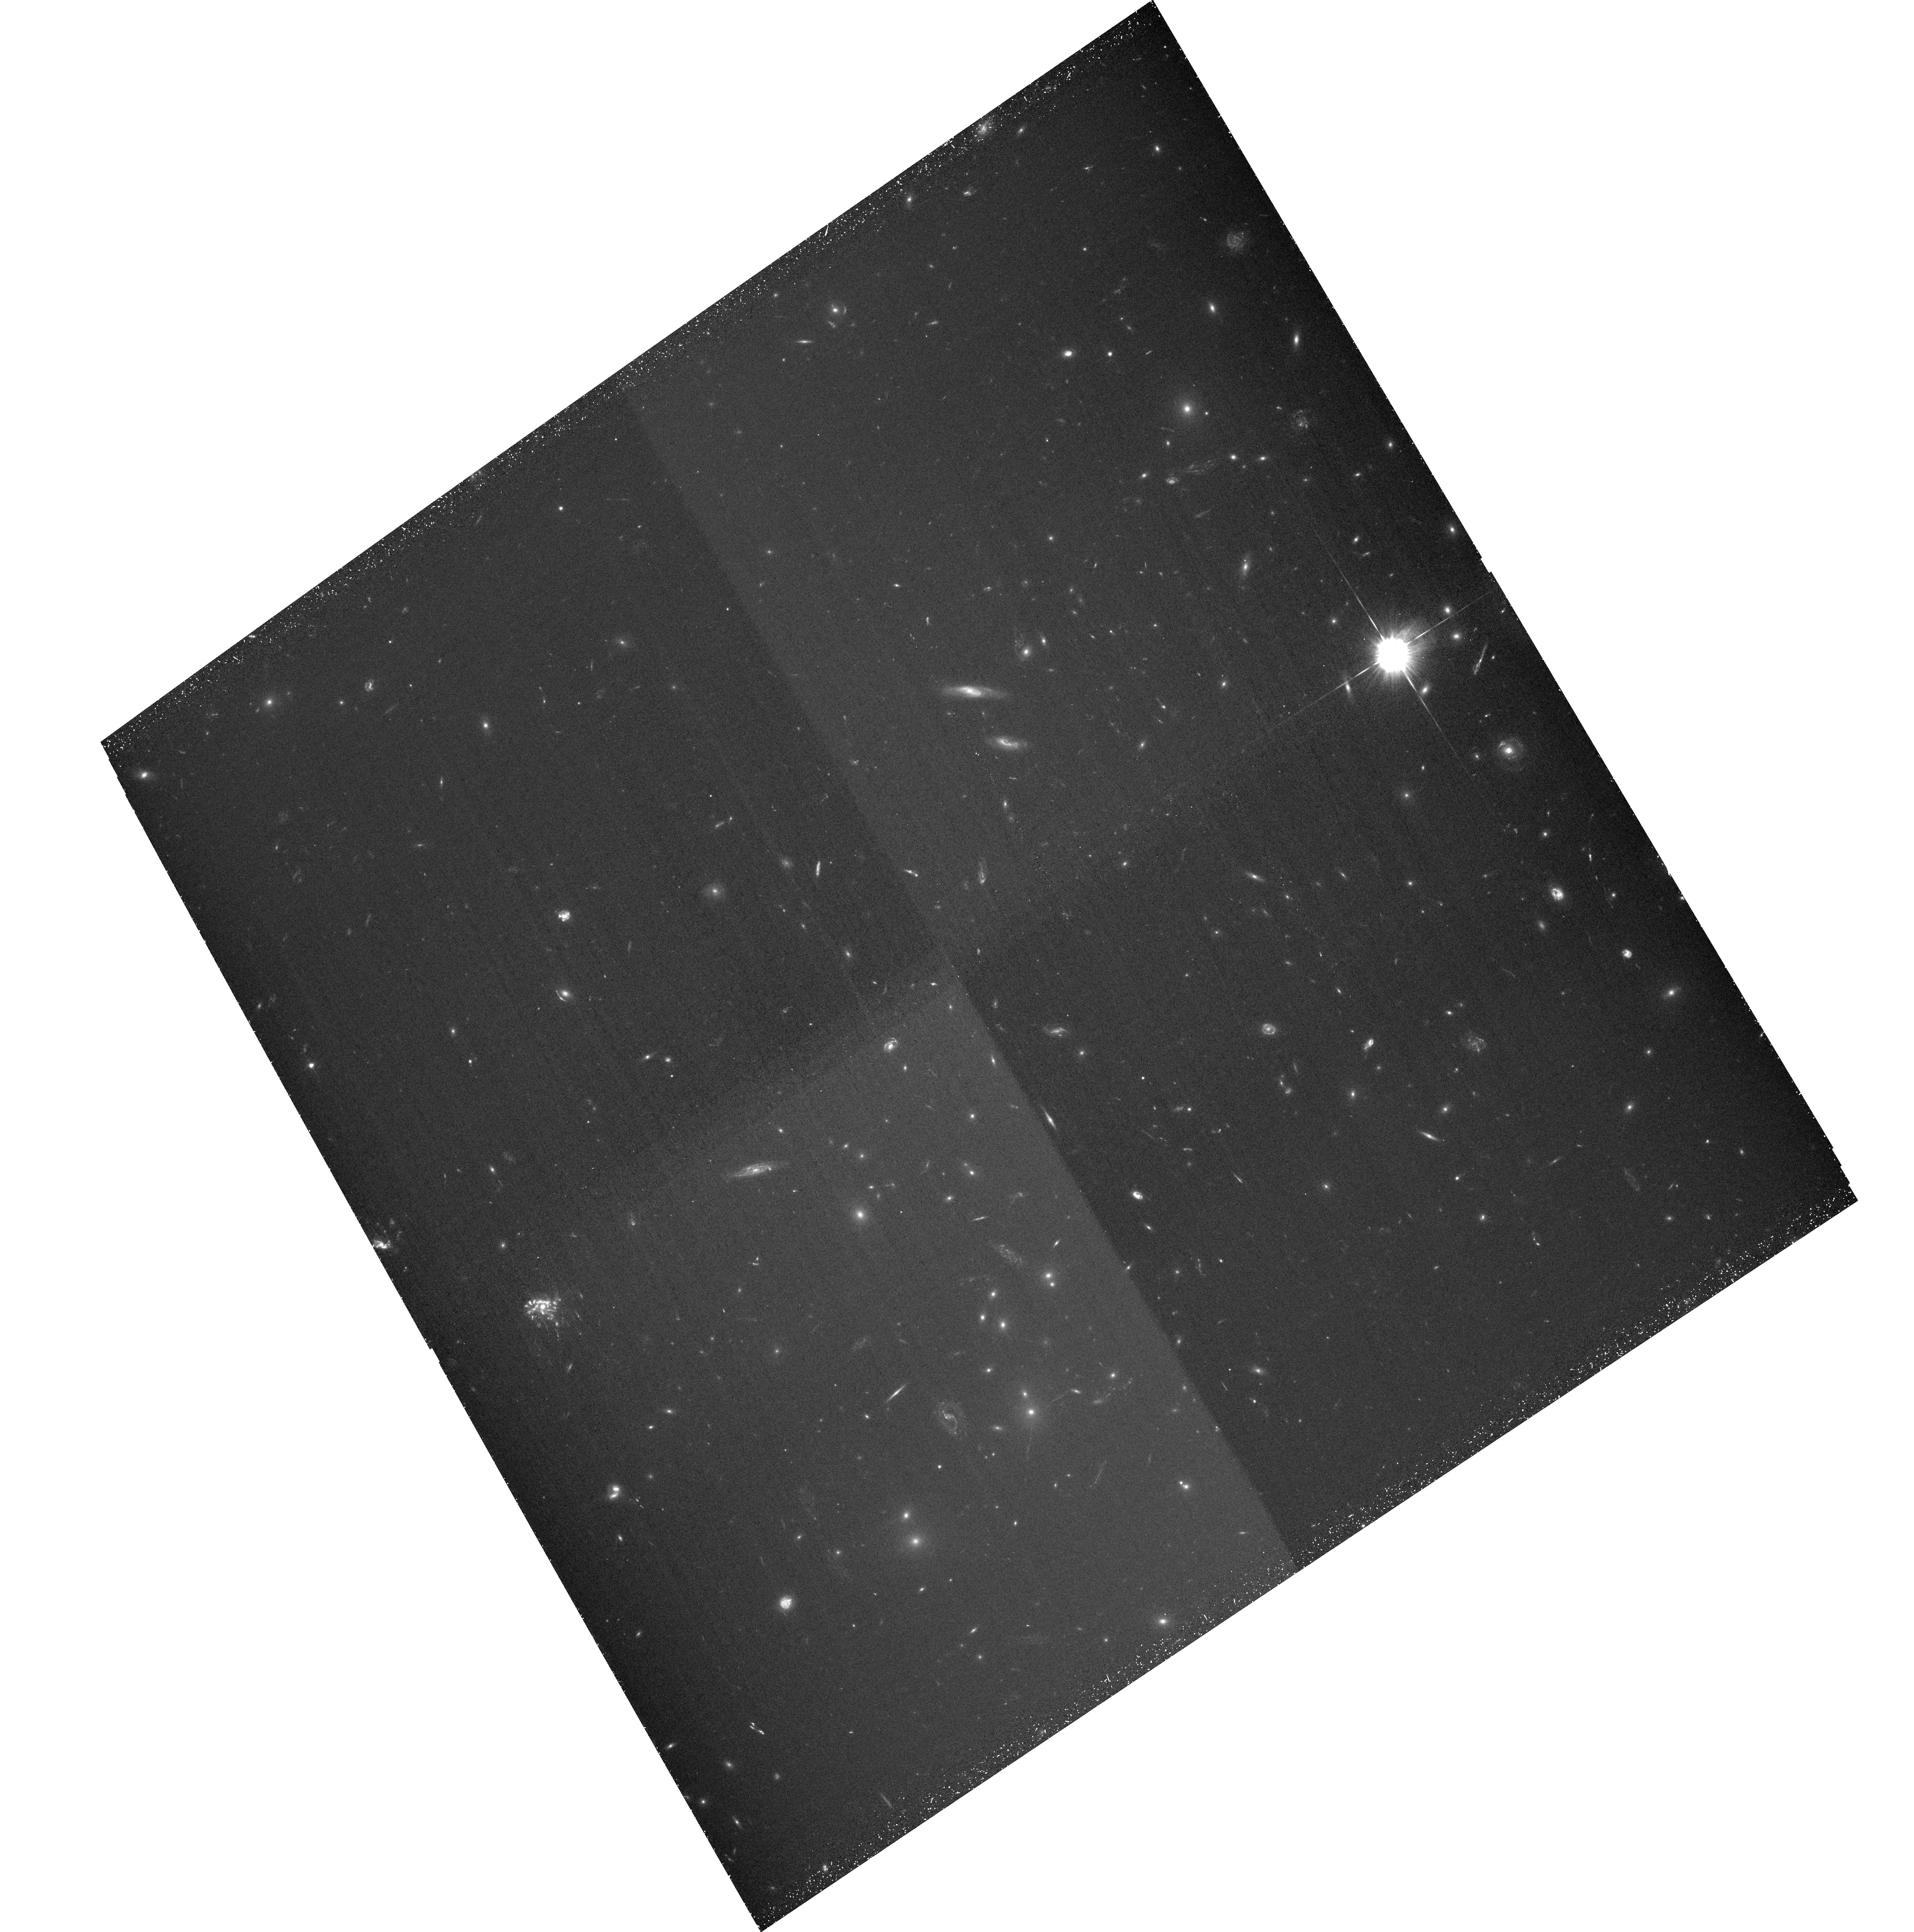
Target: ABELL-2744-NORTH. Instrument: ACS/WFC. Filter: F435W. Exposure: 1.5 h. Observation ID: hst_11689_05_acs_wfc_f435w_jb5g05

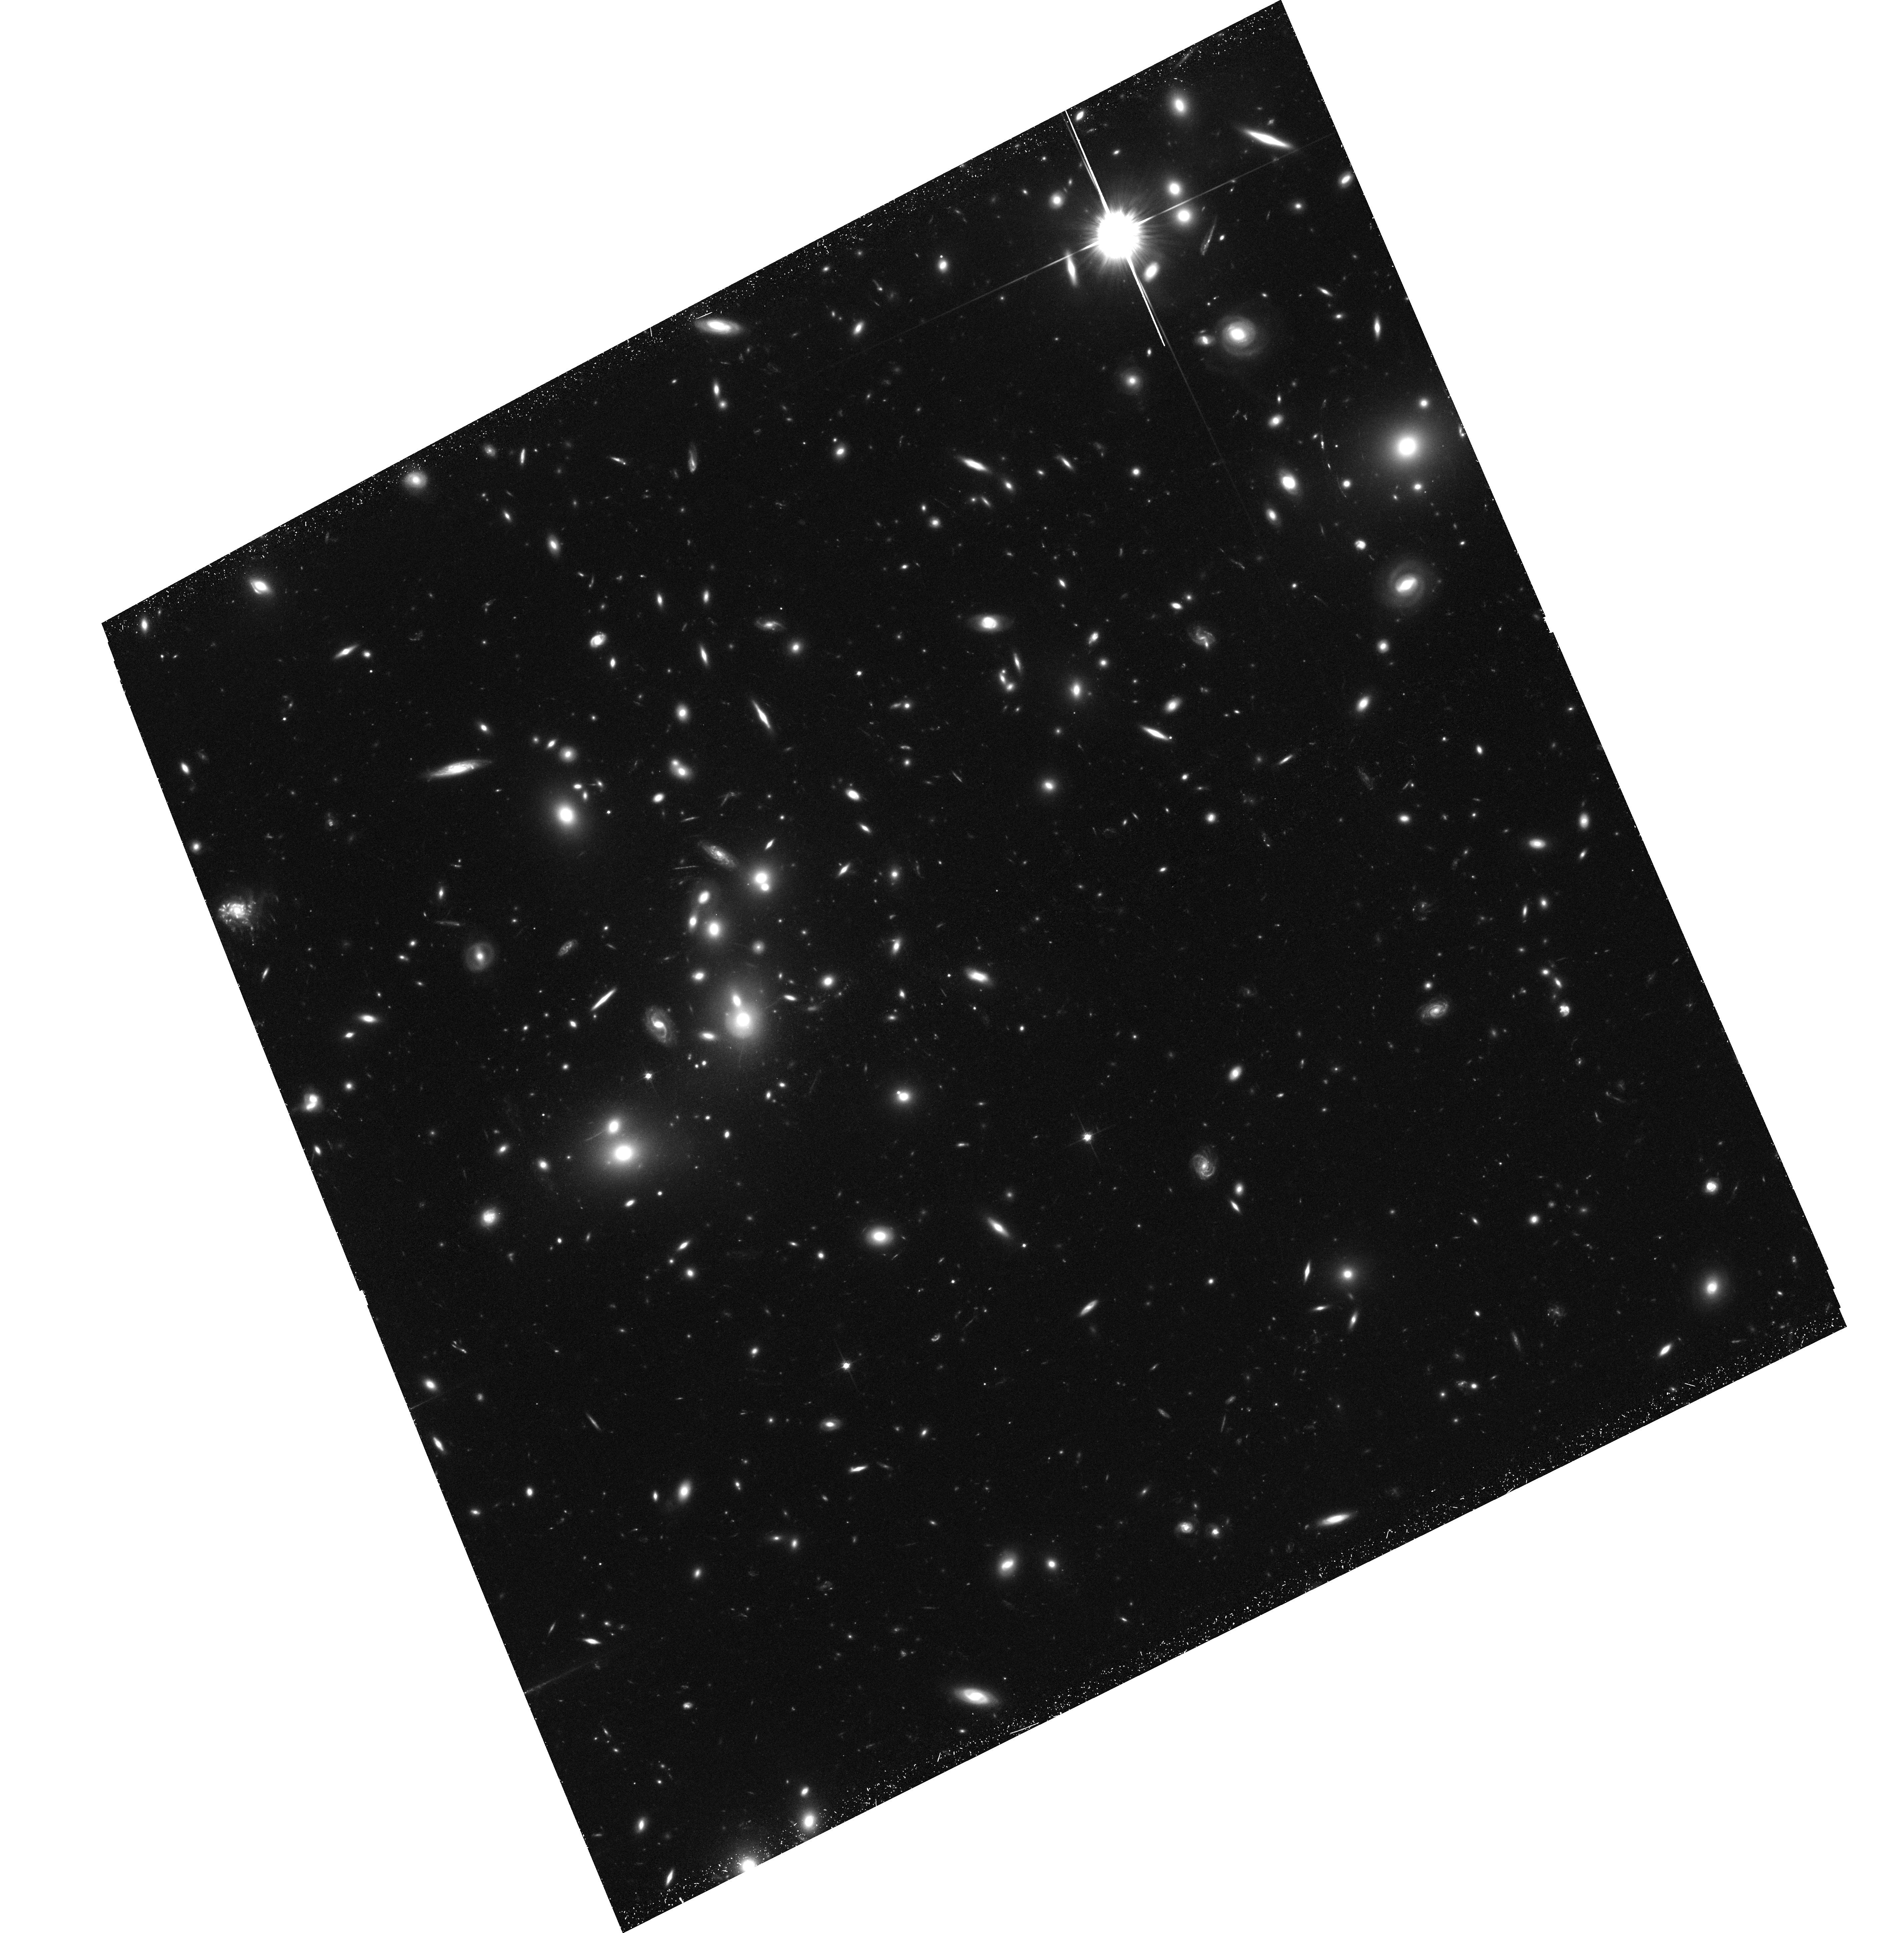
Target: ABELL-2744-SOUTH. Instrument: ACS/WFC. Filter: F814W. Exposure: 1.5 h. Observation ID: hst_11689_02_acs_wfc_f814w_jb5g02

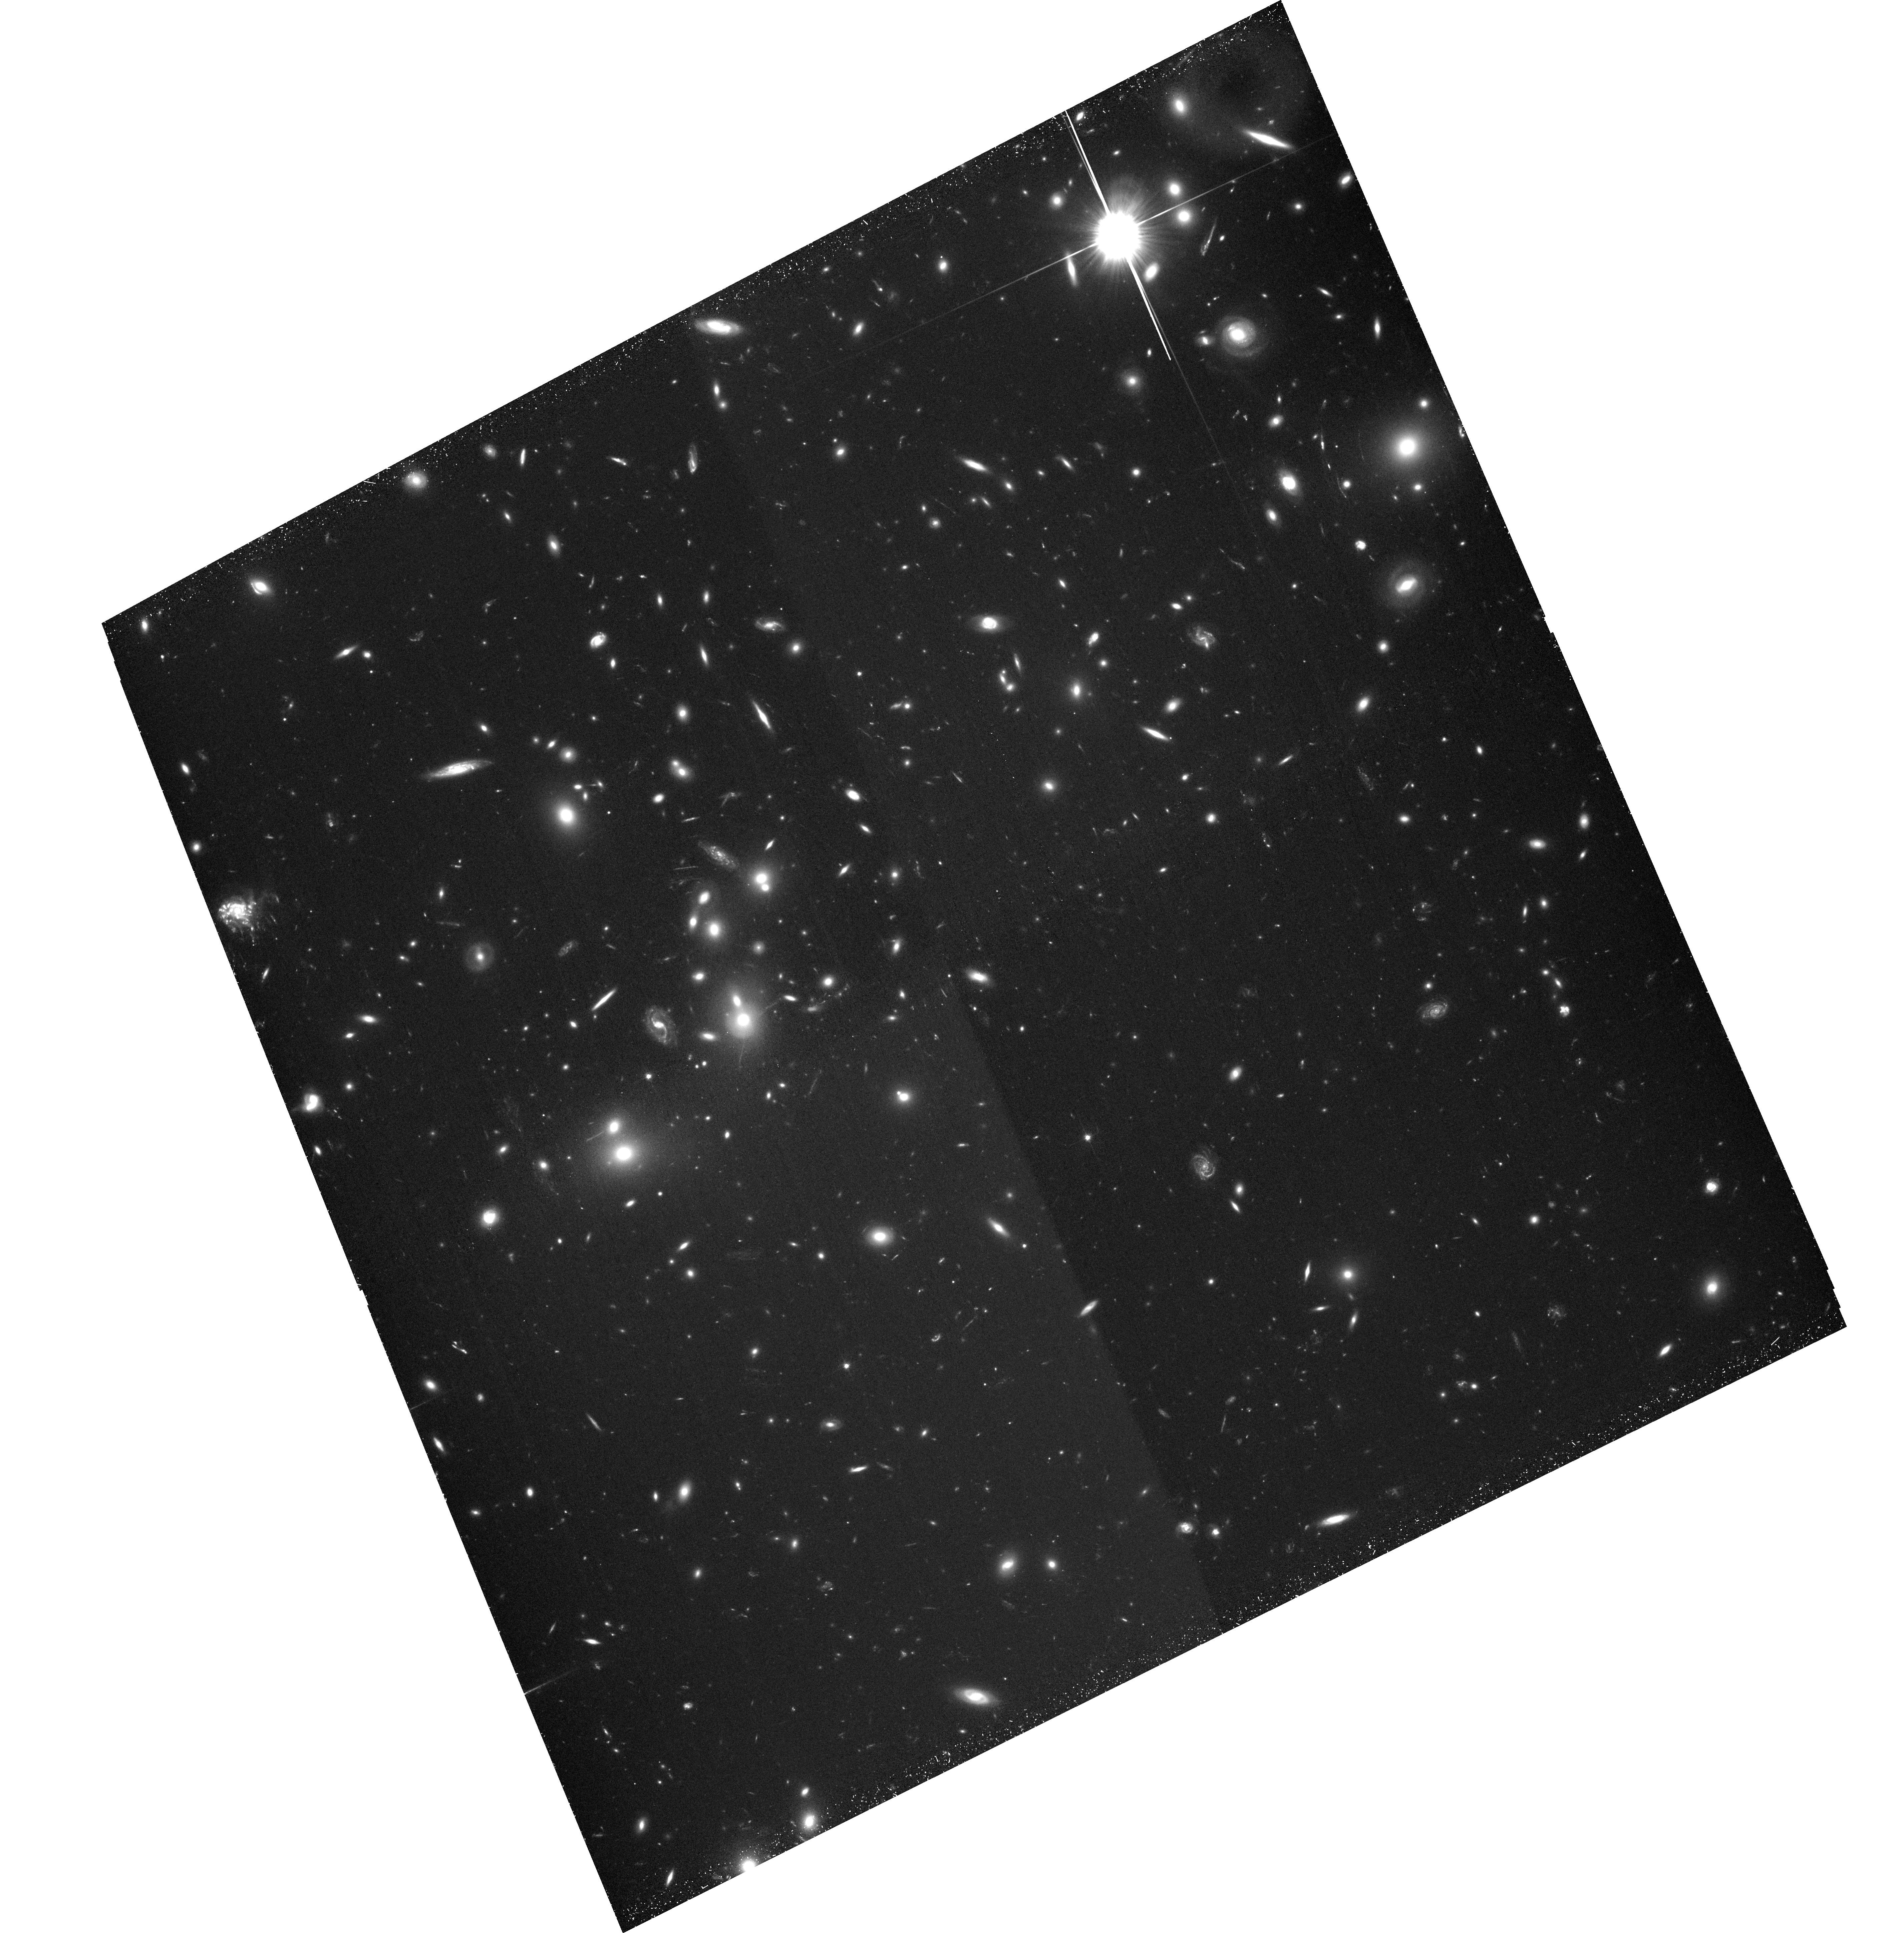
Target: ABELL-2744-SOUTH. Instrument: ACS/WFC. Filter: F606W. Exposure: 1.5 h. Observation ID: hst_11689_04_acs_wfc_f606w_jb5g04

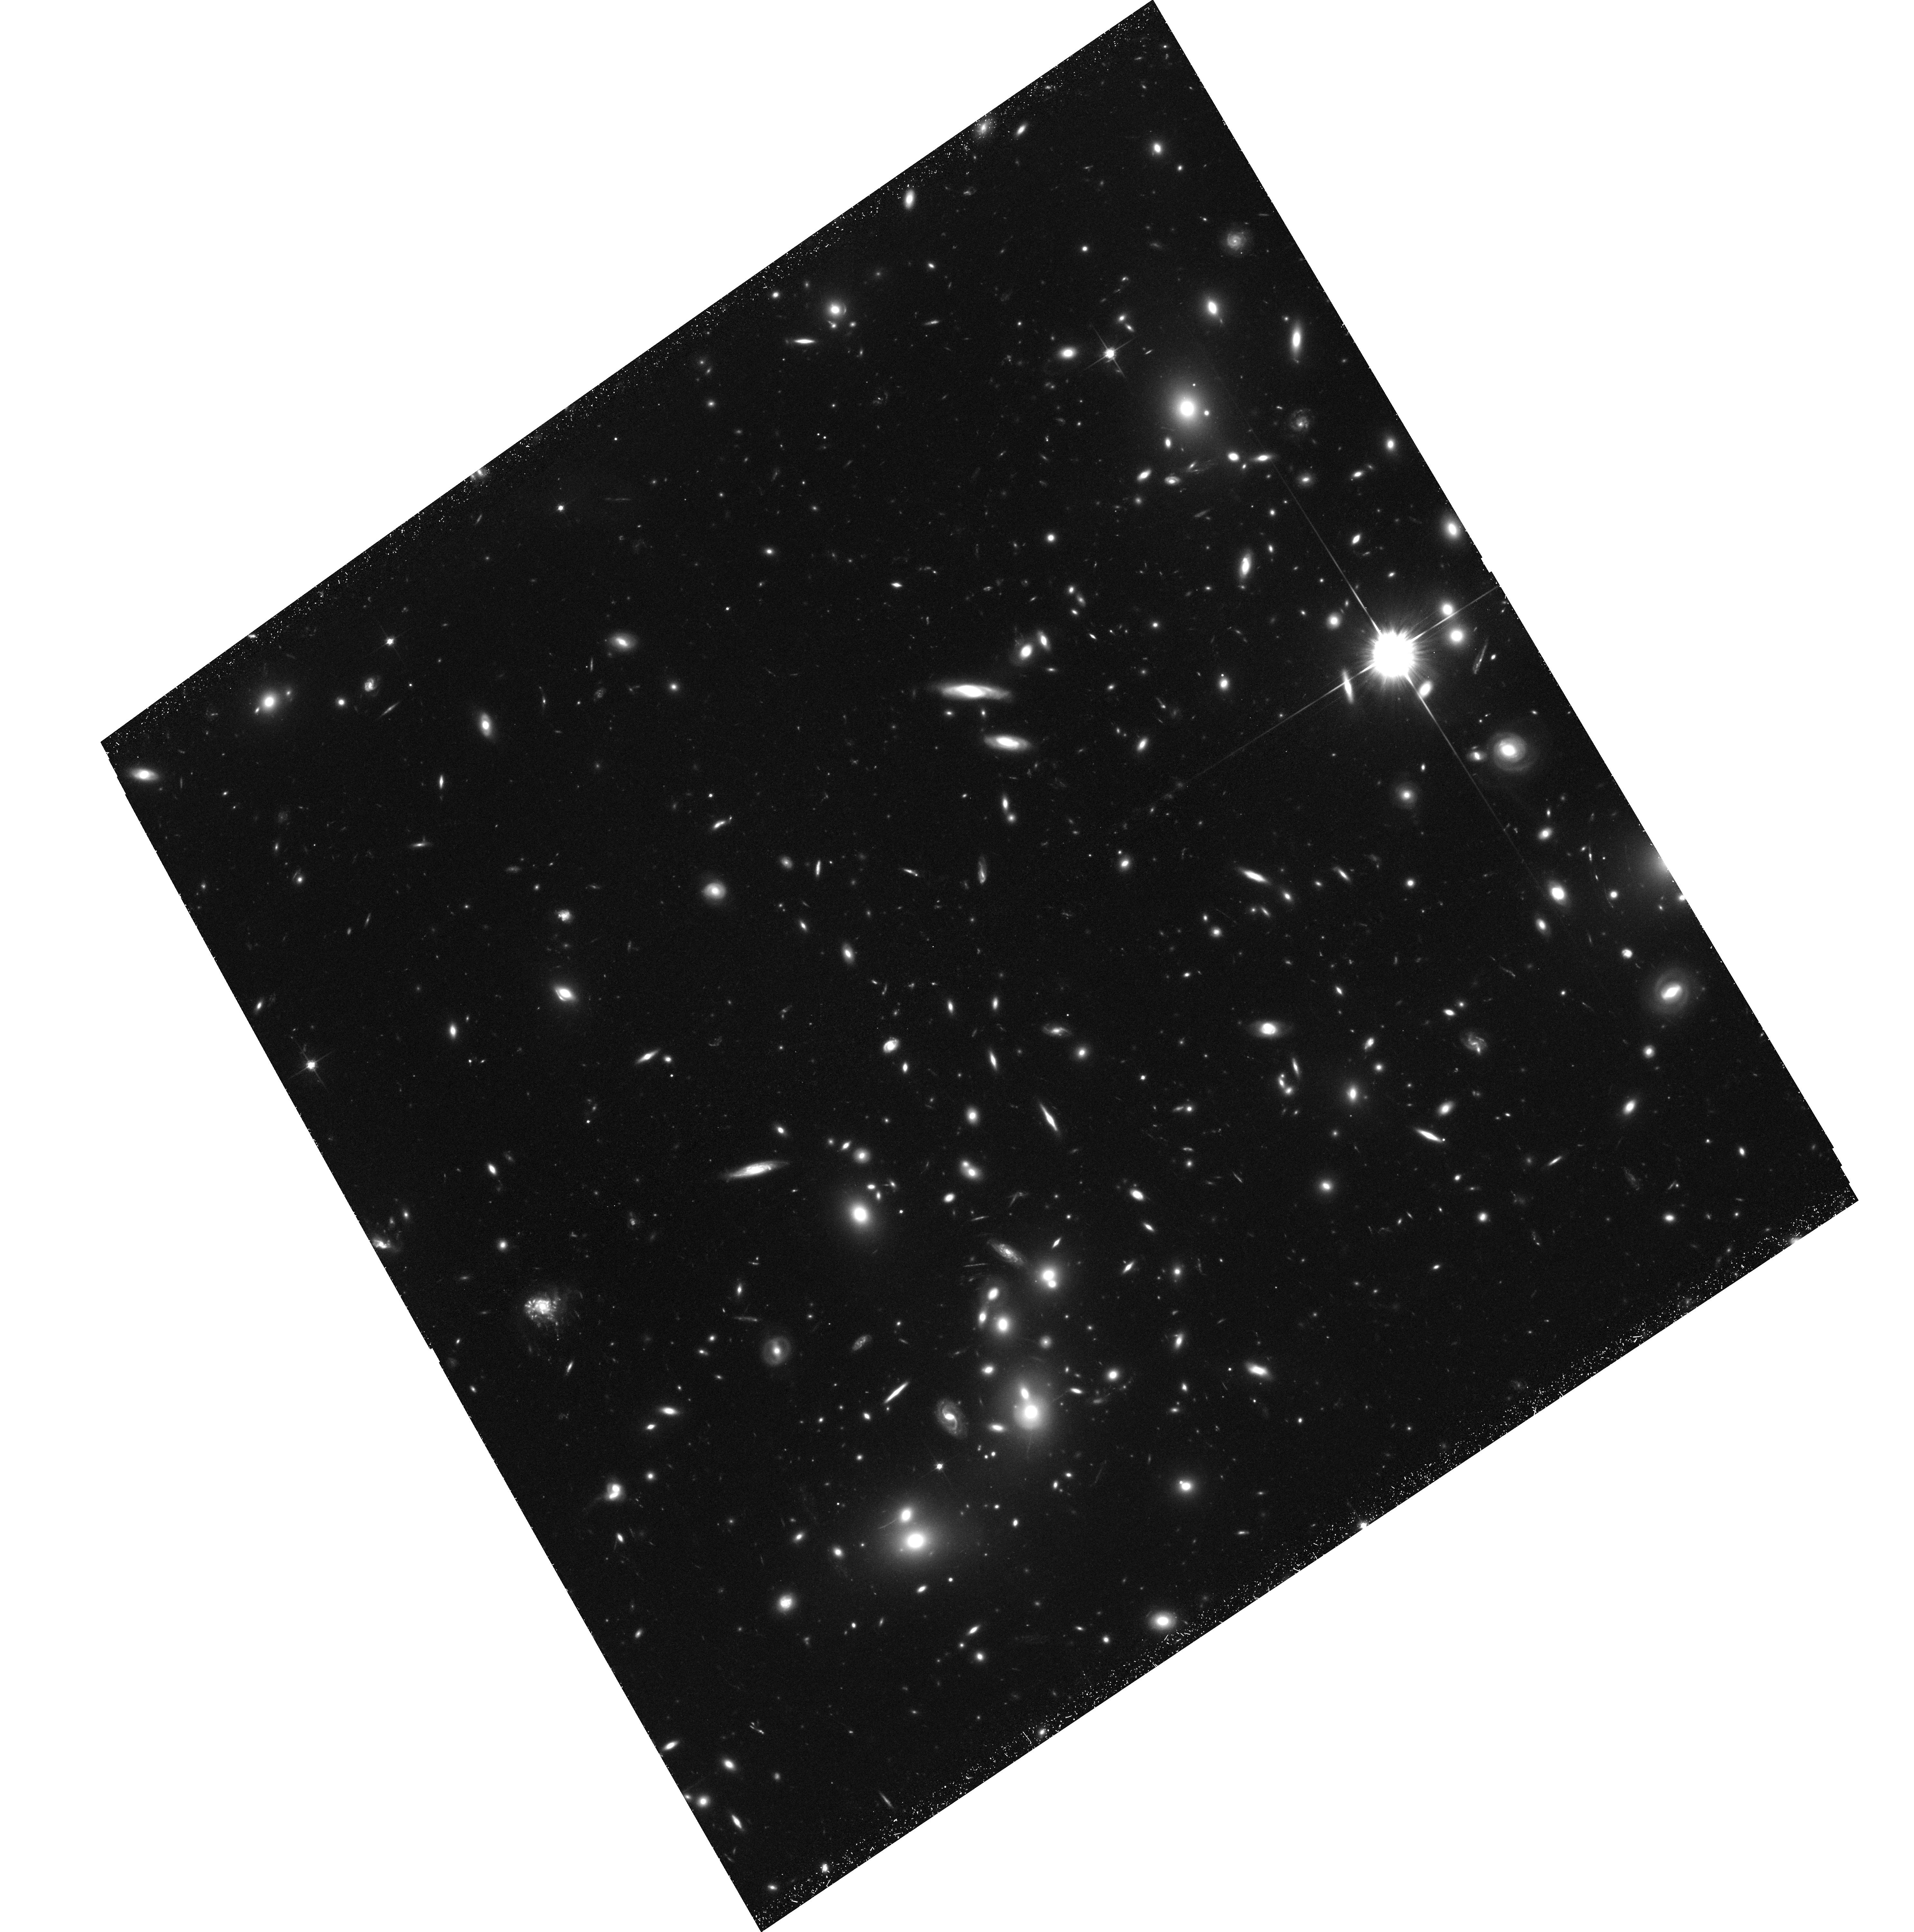
Target: ABELL-2744-NORTH. Instrument: ACS/WFC. Filter: F814W. Exposure: 1.5 h. Observation ID: hst_11689_01_acs_wfc_f814w_jb5g01

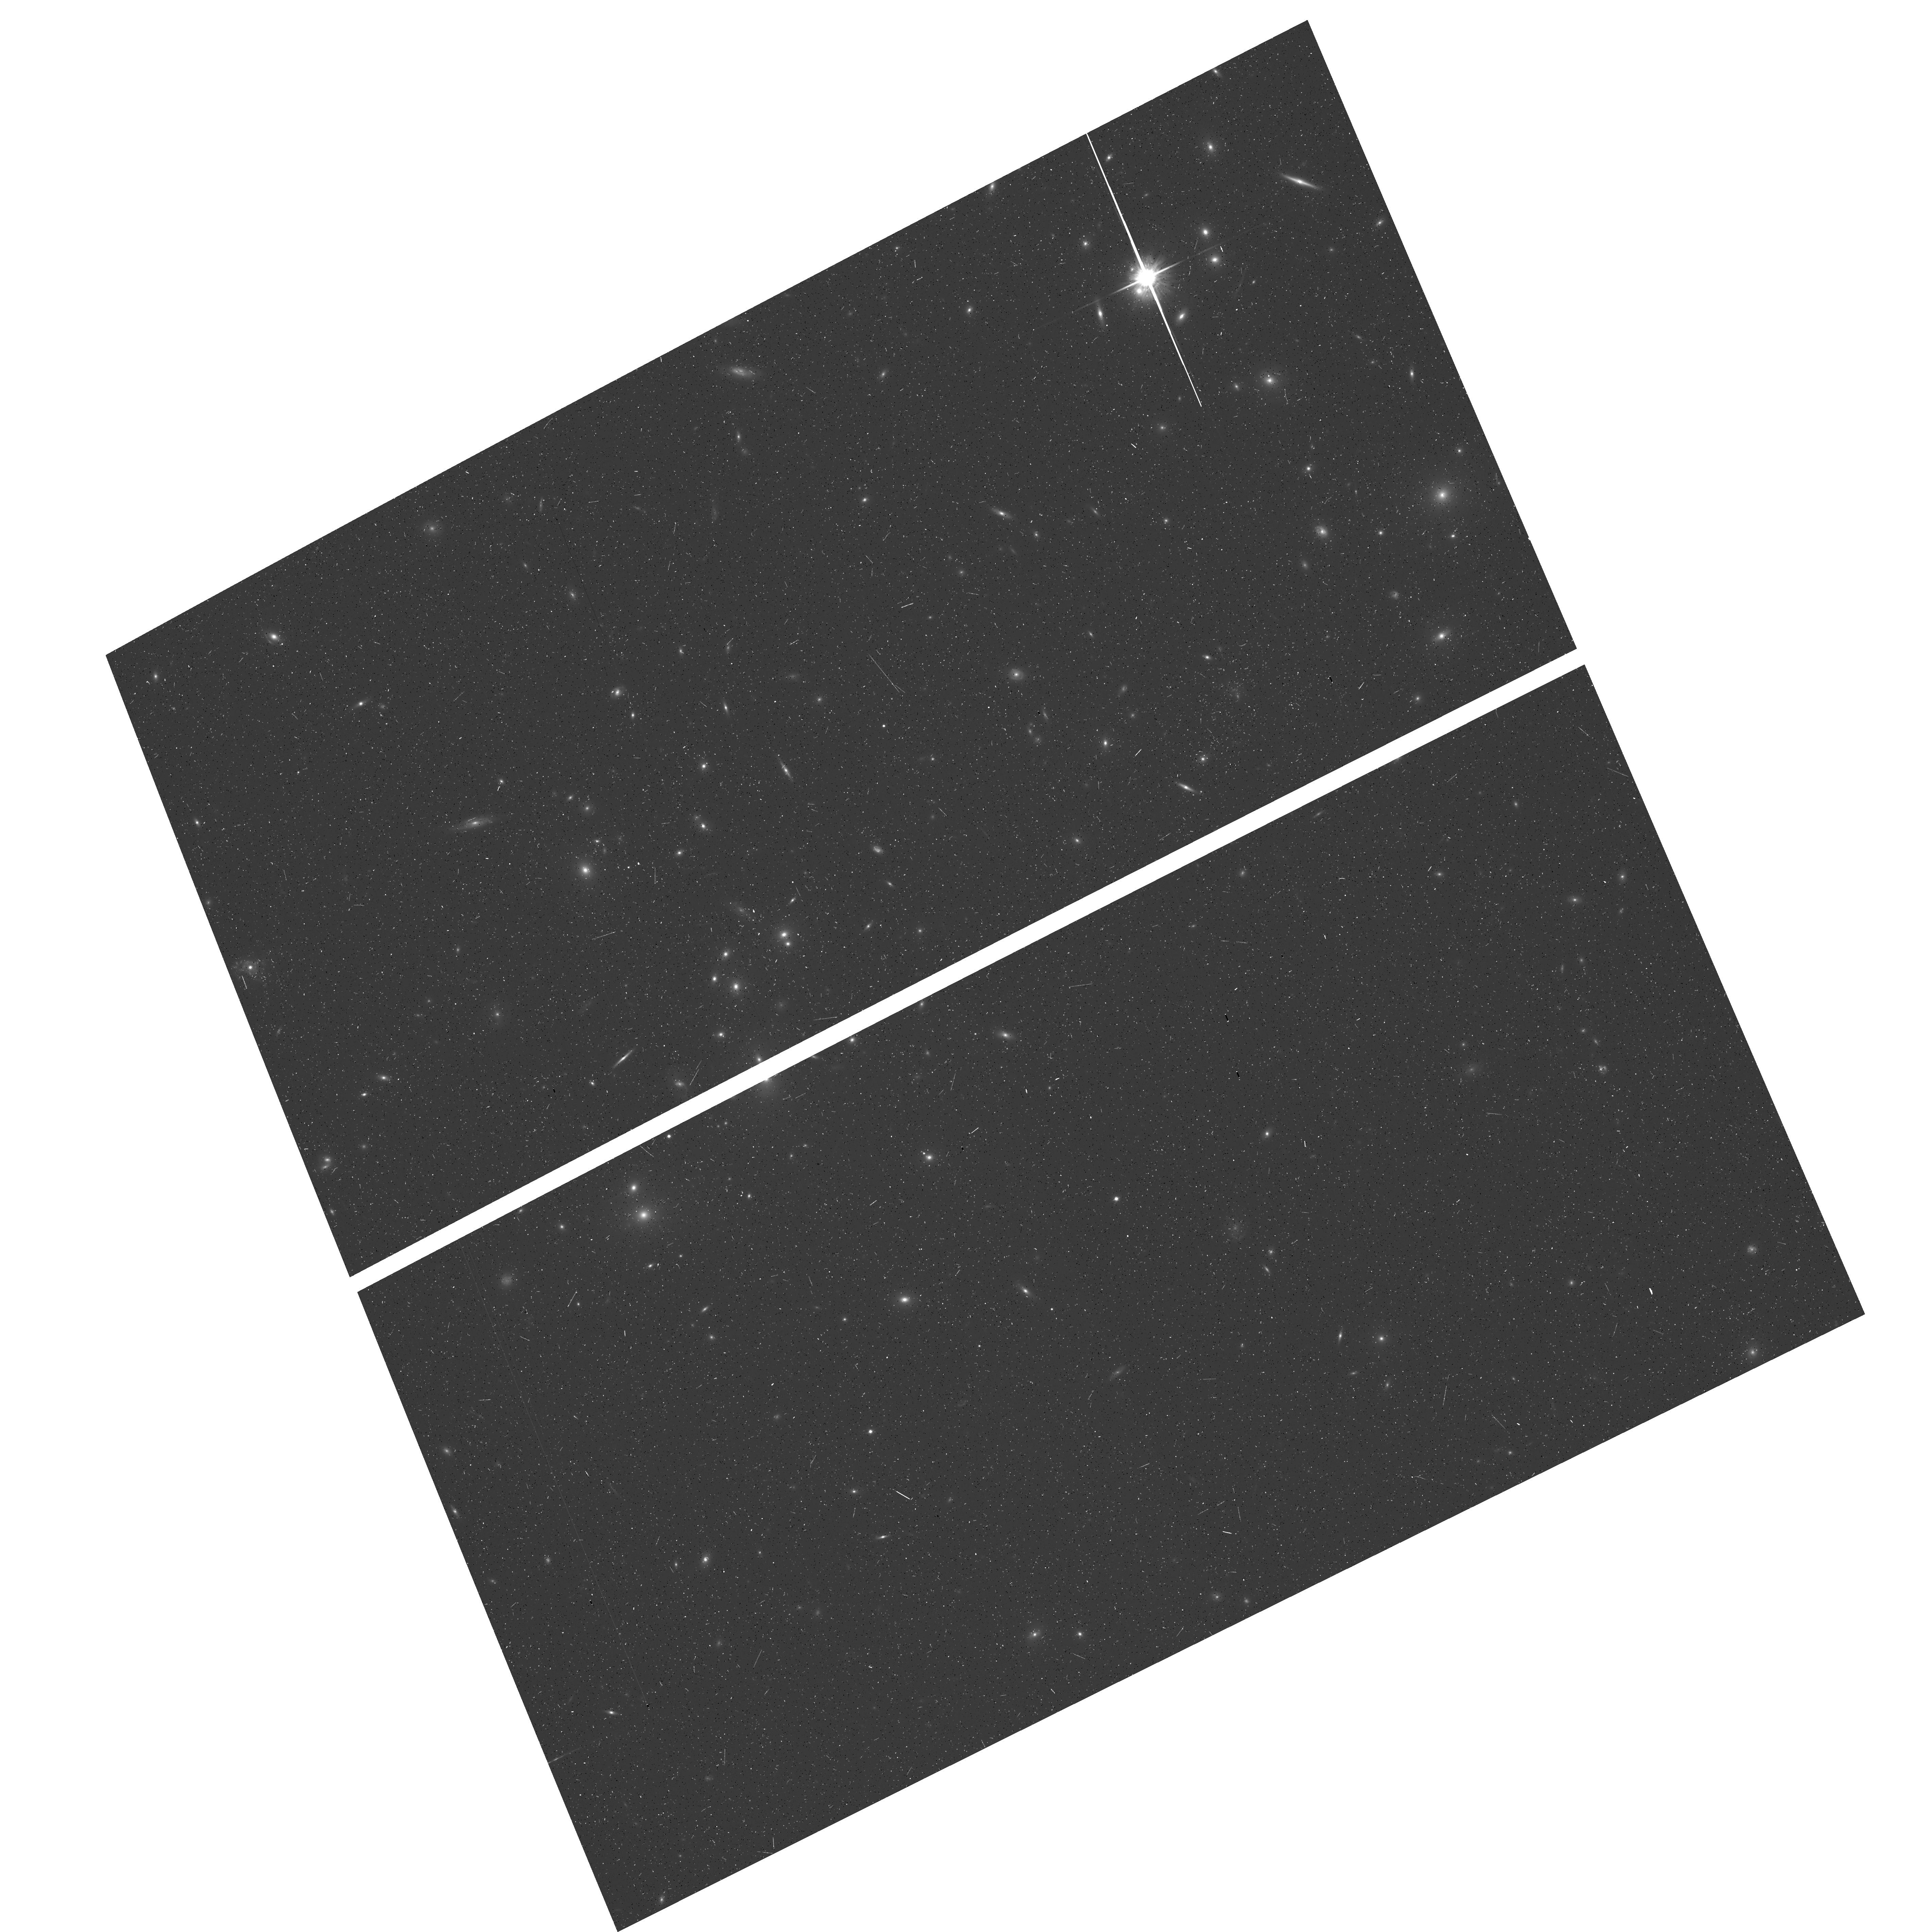
Target: ABELL-2744-SOUTH. Instrument: ACS/WFC. Filter: F814W. Exposure: 21 min. Observation ID: hst_11689_08_acs_wfc_f814w_jb5g08

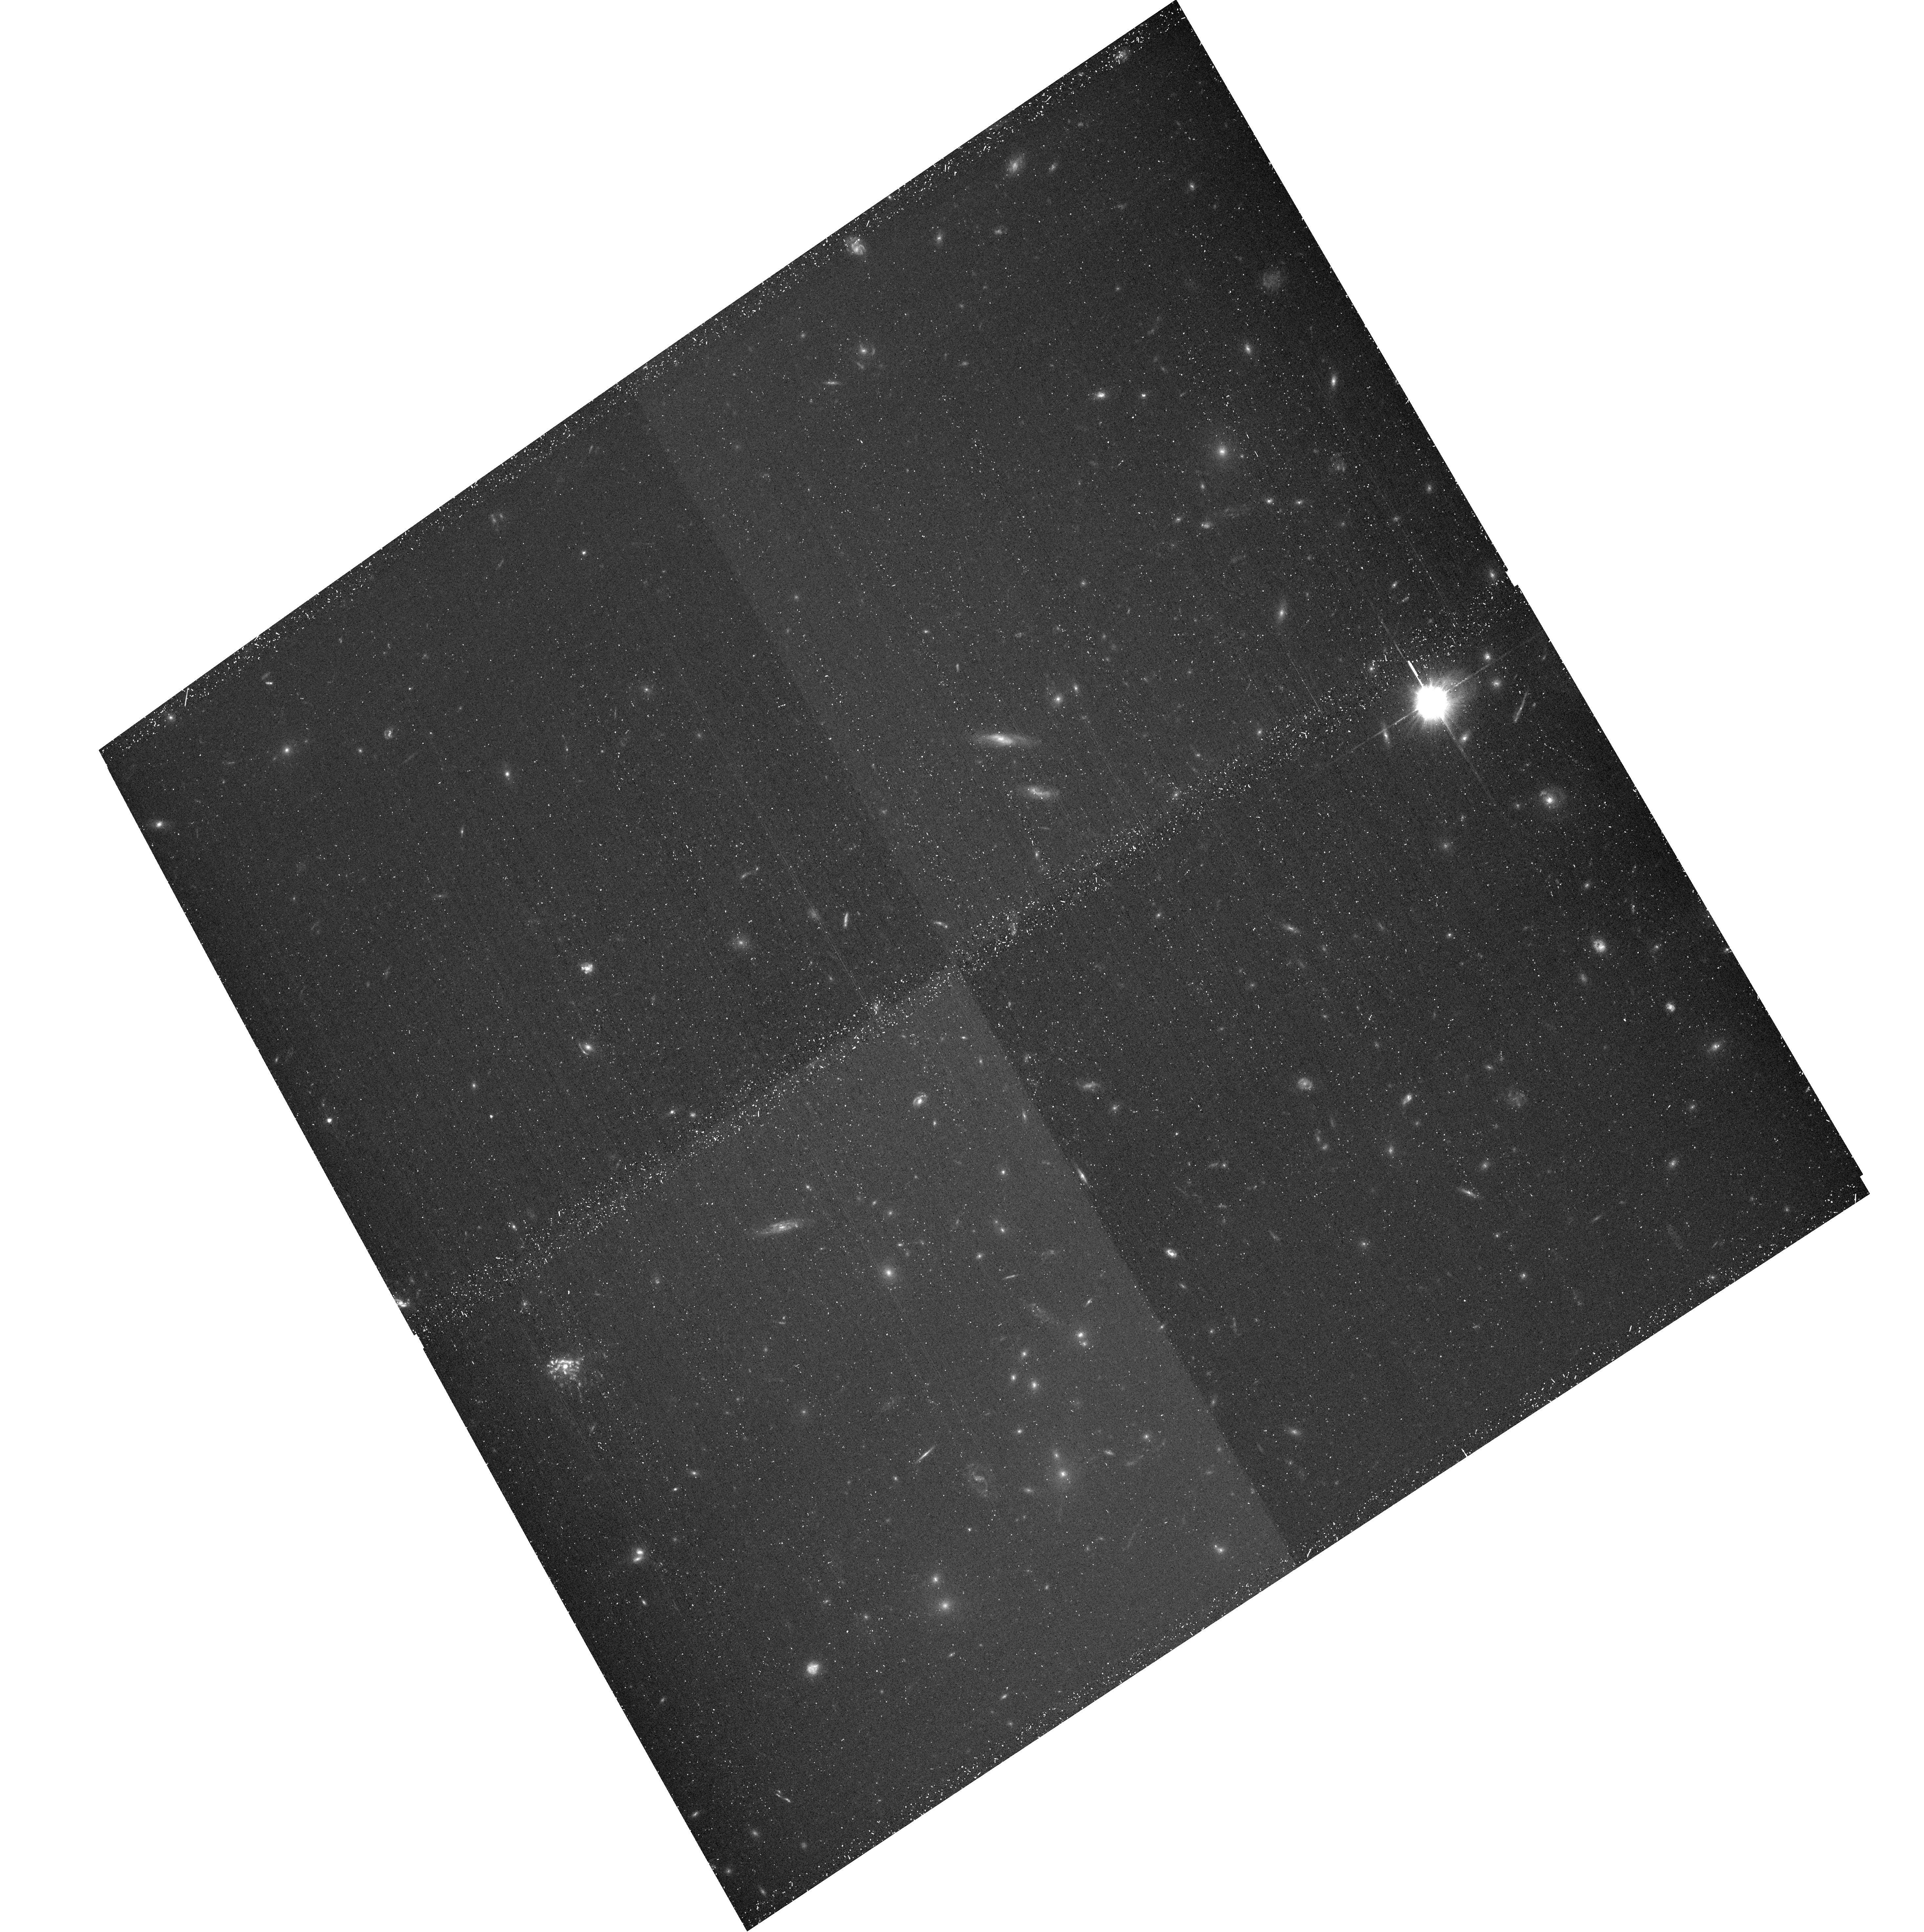
Target: ABELL-2744-NORTH. Instrument: ACS/WFC. Filter: F435W. Exposure: 45 min. Observation ID: hst_11689_07_acs_wfc_f435w_jb5g07

Direct Observations of Dark Matter from a Second Bullet: The Spectacular Abell 2744 (PI: Dupke, Renato A.)

Vigorous cluster mergers provide a unique opportunity to directly "see" dark matter and to probe its properties through the analysis of the segregation of the baryonic and non-baryonic components. This is accomplished through detailed comparison of the mass distributions as traced by X-ray emitting gas and by gravitational lensing. This condition is rare and so far only one cluster has met these requirements, the so-called "bullet" cluster, producing exciting results and placing constraints to the properties of dark matter. These constraints have a broad impact on models for formation of structure and on galaxy evolution. This multi-wavelength analysis has the potential confront alternative gravity models such as MOND. Therefore, it is crucial to find new ?bullet clusters? to corroborate and improve previous measurements. This is the most direct way to constrain dark matter properties and A2744 is ideal for corroborating this study since it maximizes all the requirements for this analysis. Here, we propose to carry out such analysis through combined ACS and Chandra observations of the cluster merger Abell 2744.